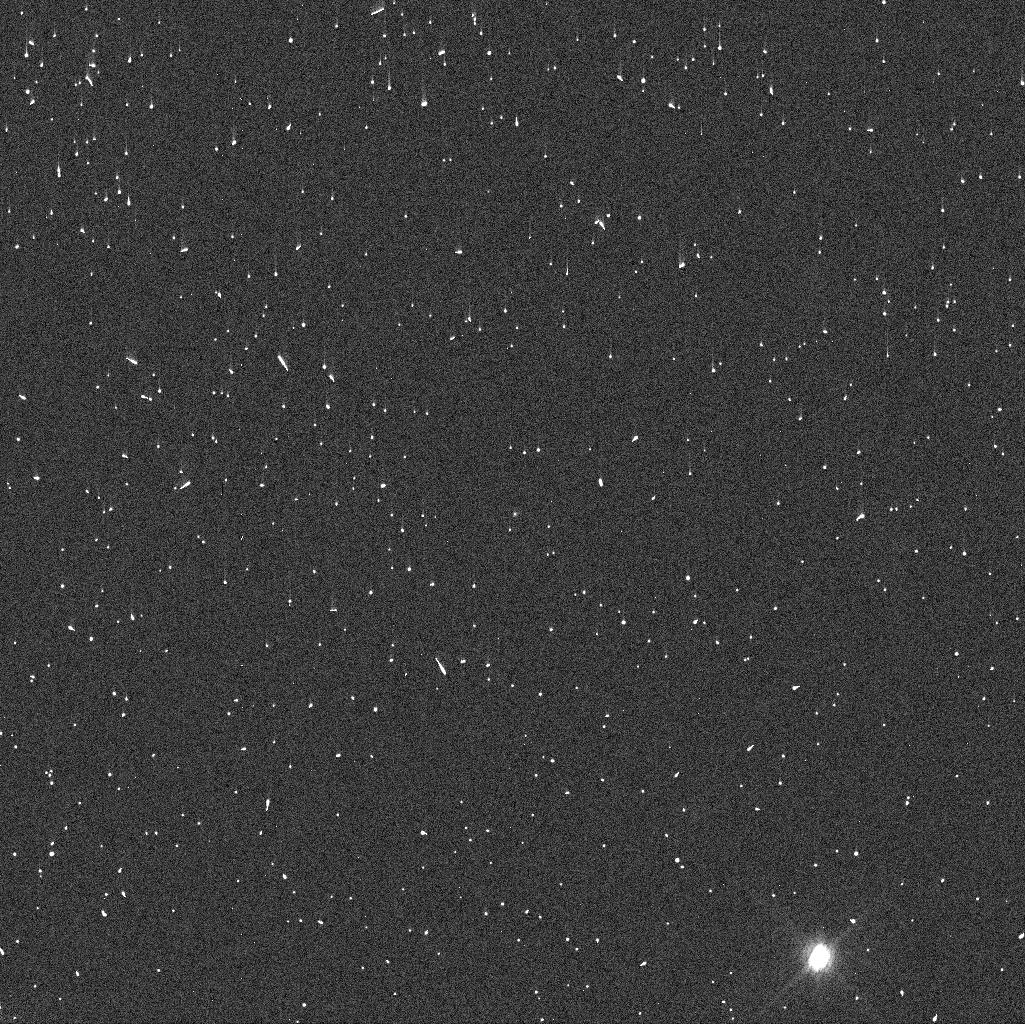
Target: 523449
Instrument: WFC3/UVIS
Filter: F775W
Exposure: 3 min
Observation ID: ieca21edq

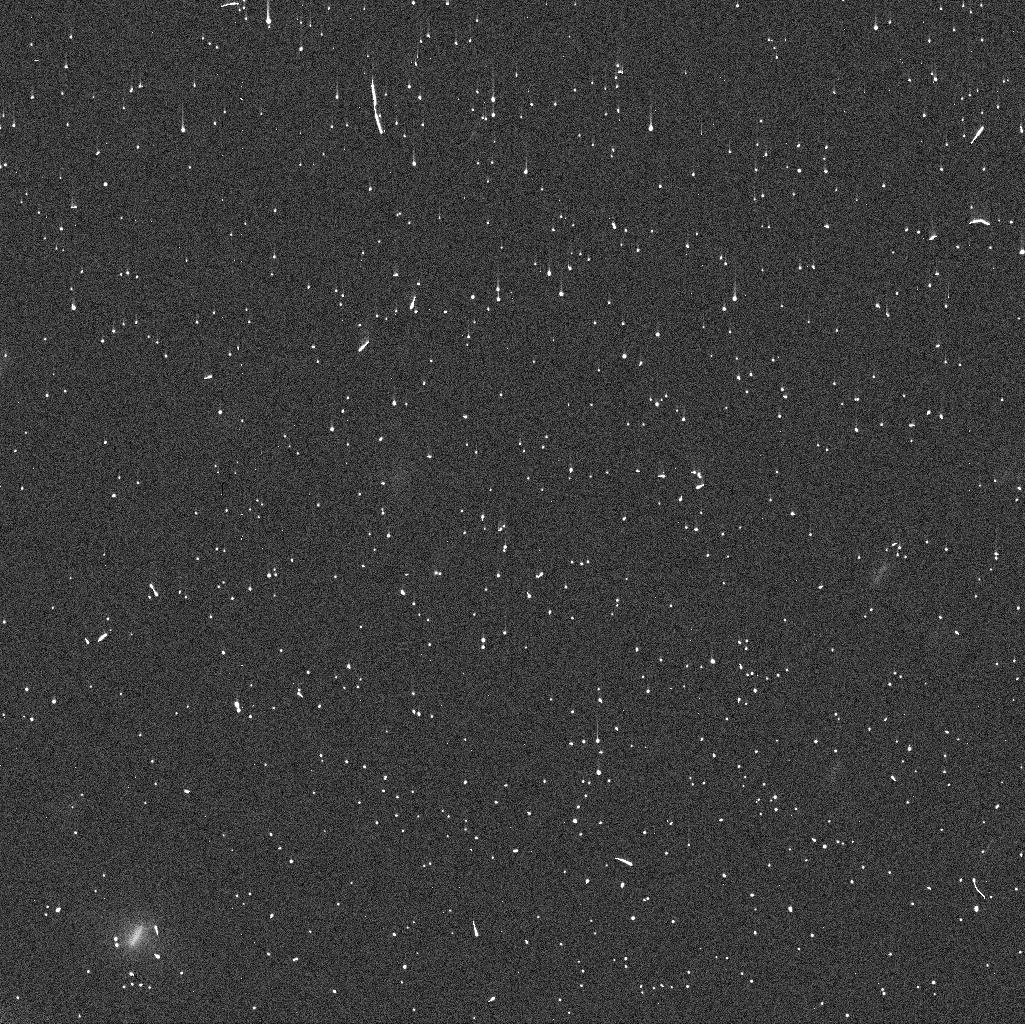
Target: 2016-CG266
Instrument: WFC3/UVIS
Filter: F625W
Exposure: 4 min
Observation ID: ieca33jtq

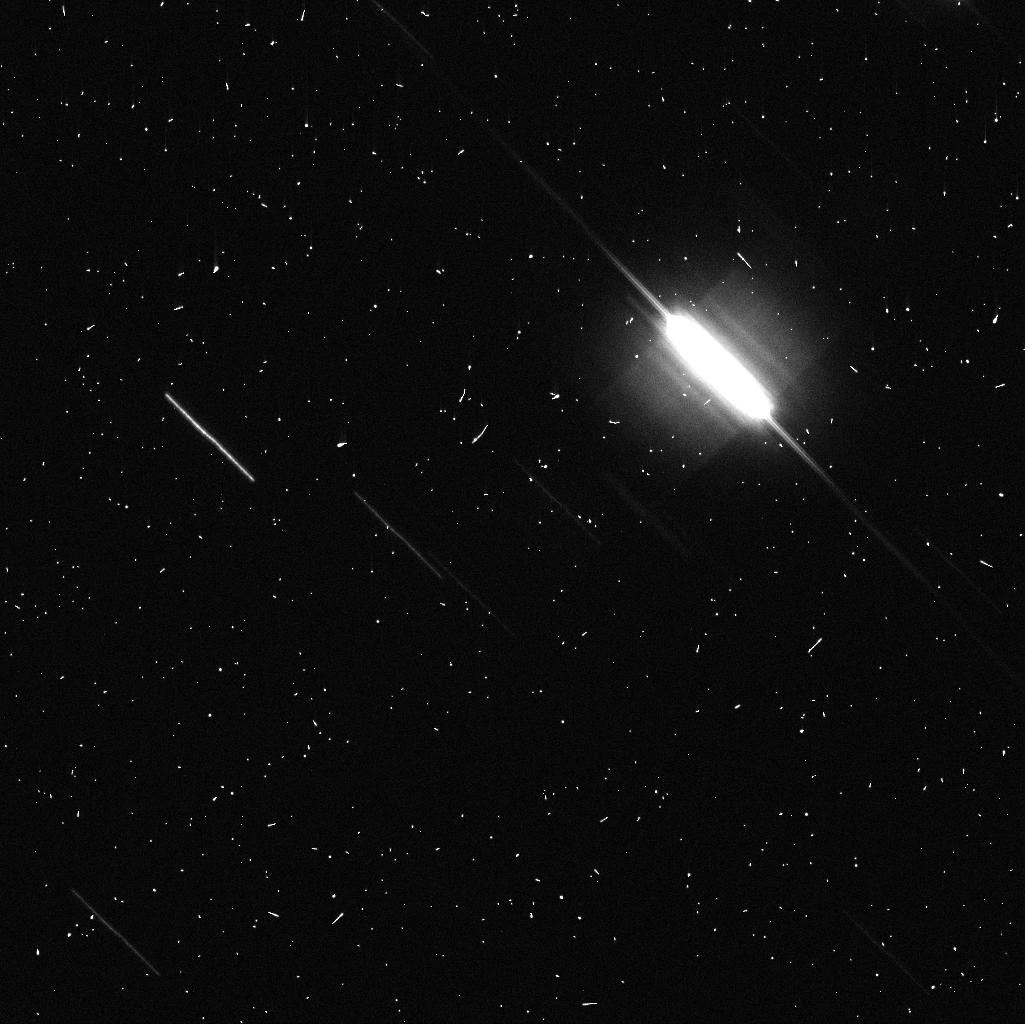
Target: 2009-WN87
Instrument: WFC3/UVIS
Filter: F775W
Exposure: 3 min
Observation ID: ieca20dnq

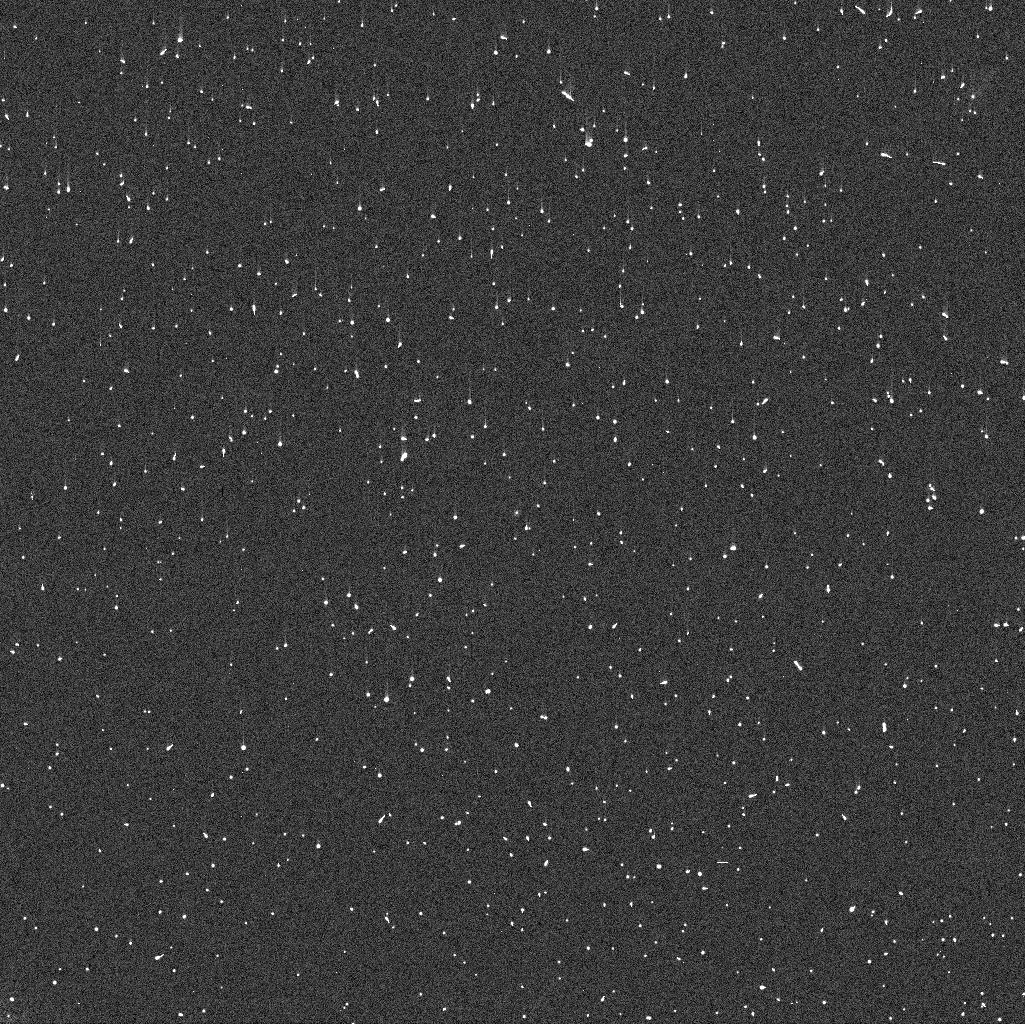
Target: 2014-BO19
Instrument: WFC3/UVIS
Filter: F775W
Exposure: 3 min
Observation ID: ieca16exq

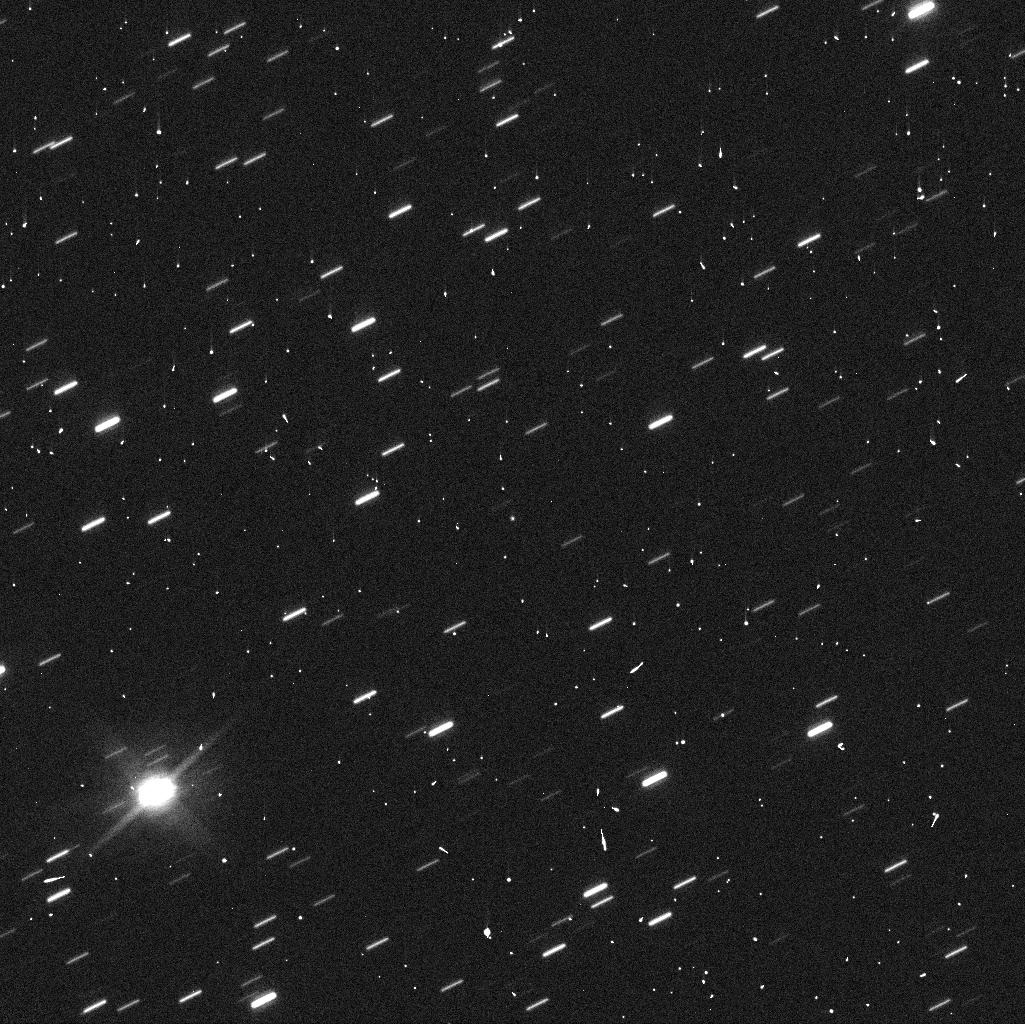
Target: 2014-OJ292
Instrument: WFC3/UVIS
Filter: F625W
Exposure: 2 min
Observation ID: ieca23a9q

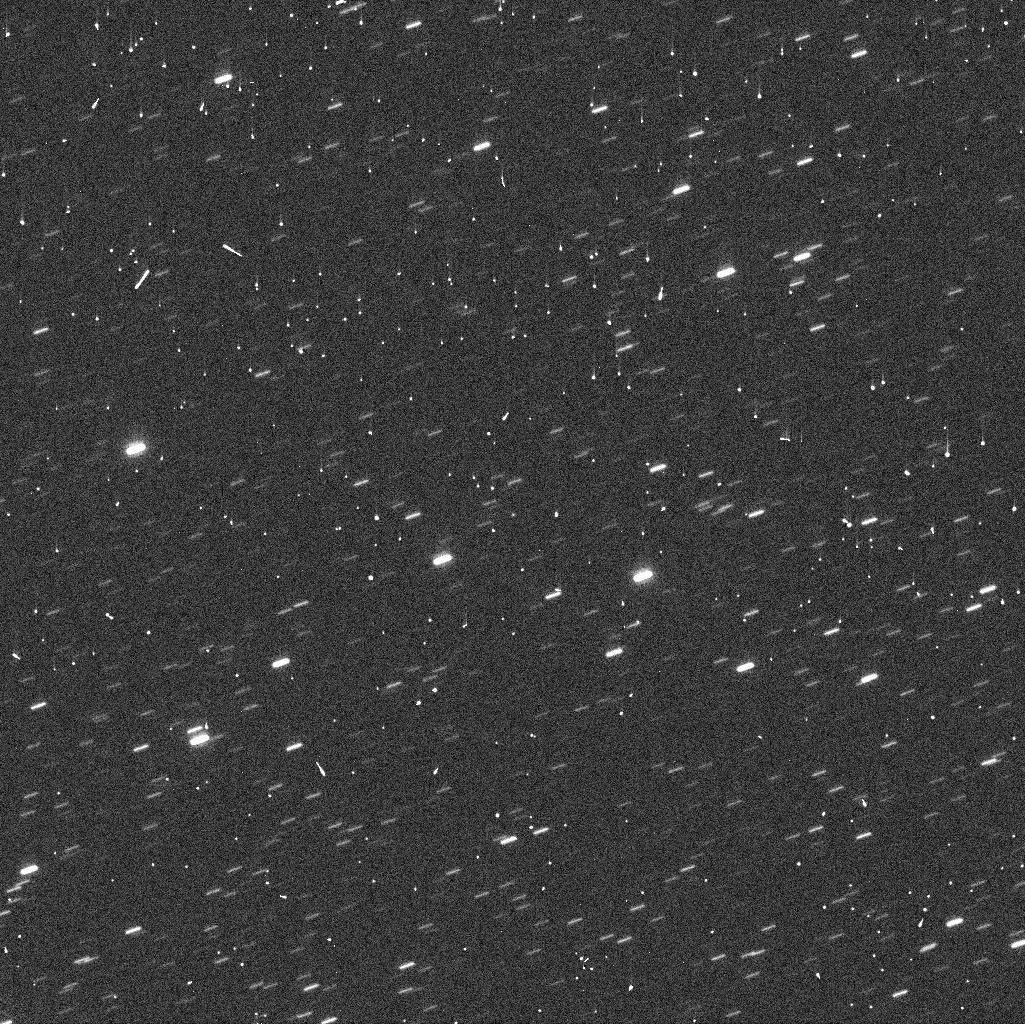
Target: 2012-GS3
Instrument: WFC3/UVIS
Filter: F625W
Exposure: 2 min
Observation ID: ieca27h2q

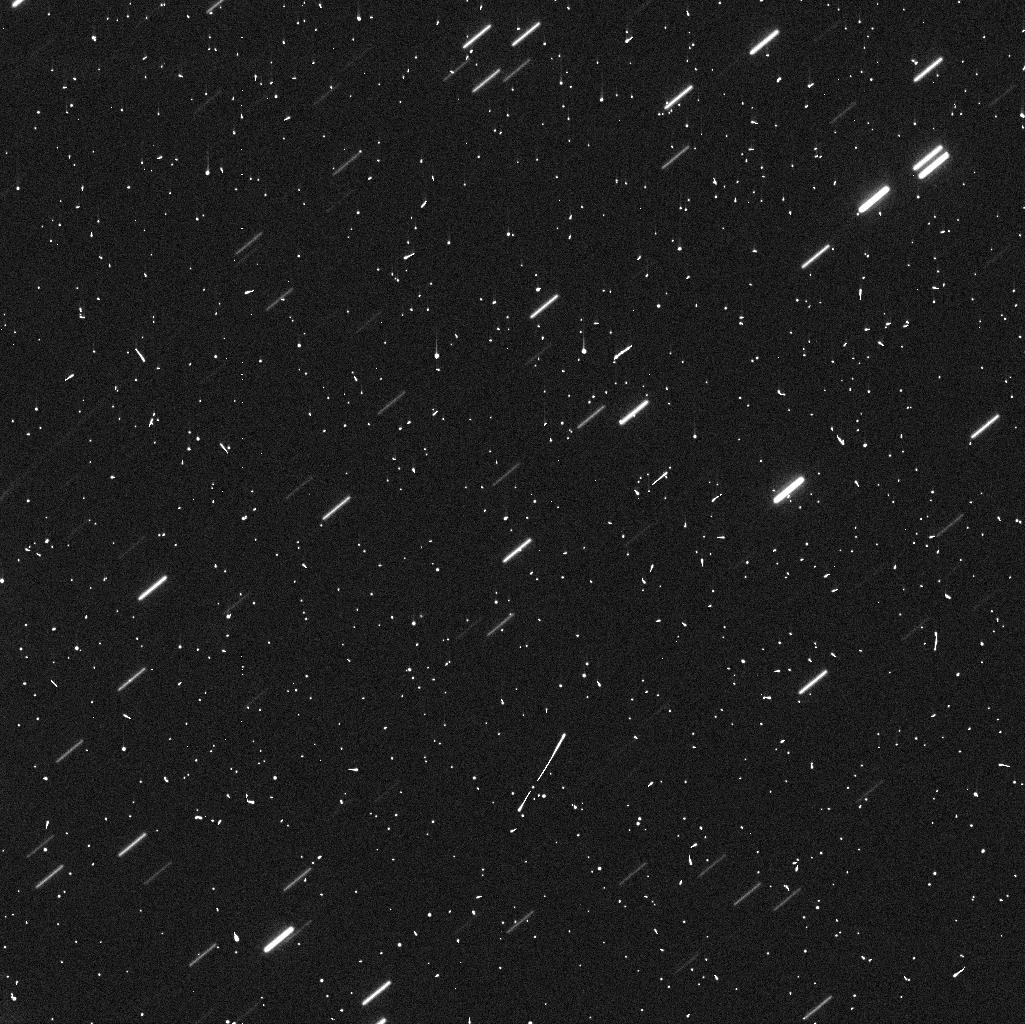
Target: 2011-DN20
Instrument: WFC3/UVIS
Filter: F625W
Exposure: 4 min
Observation ID: ieca35r4q

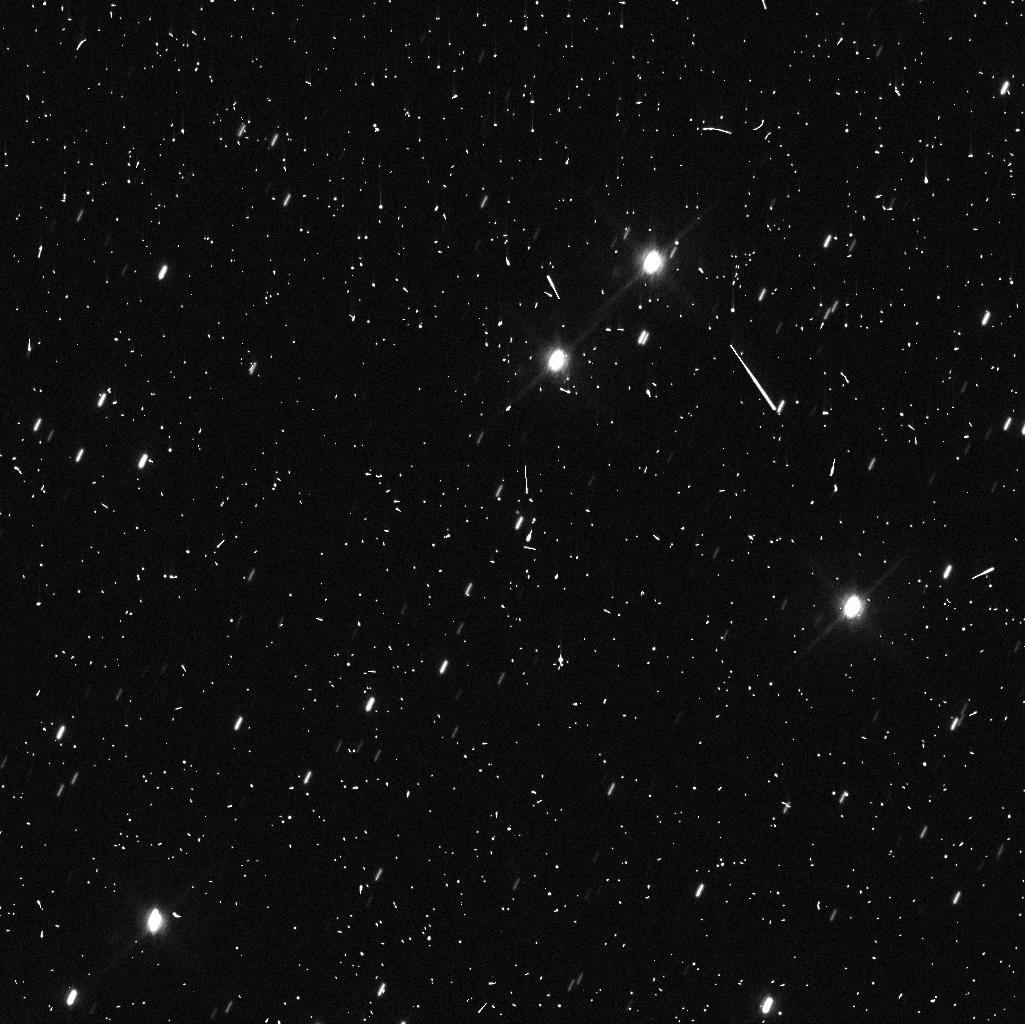
Target: 507147
Instrument: WFC3/UVIS
Filter: F625W
Exposure: 4 min
Observation ID: ieca34m9q

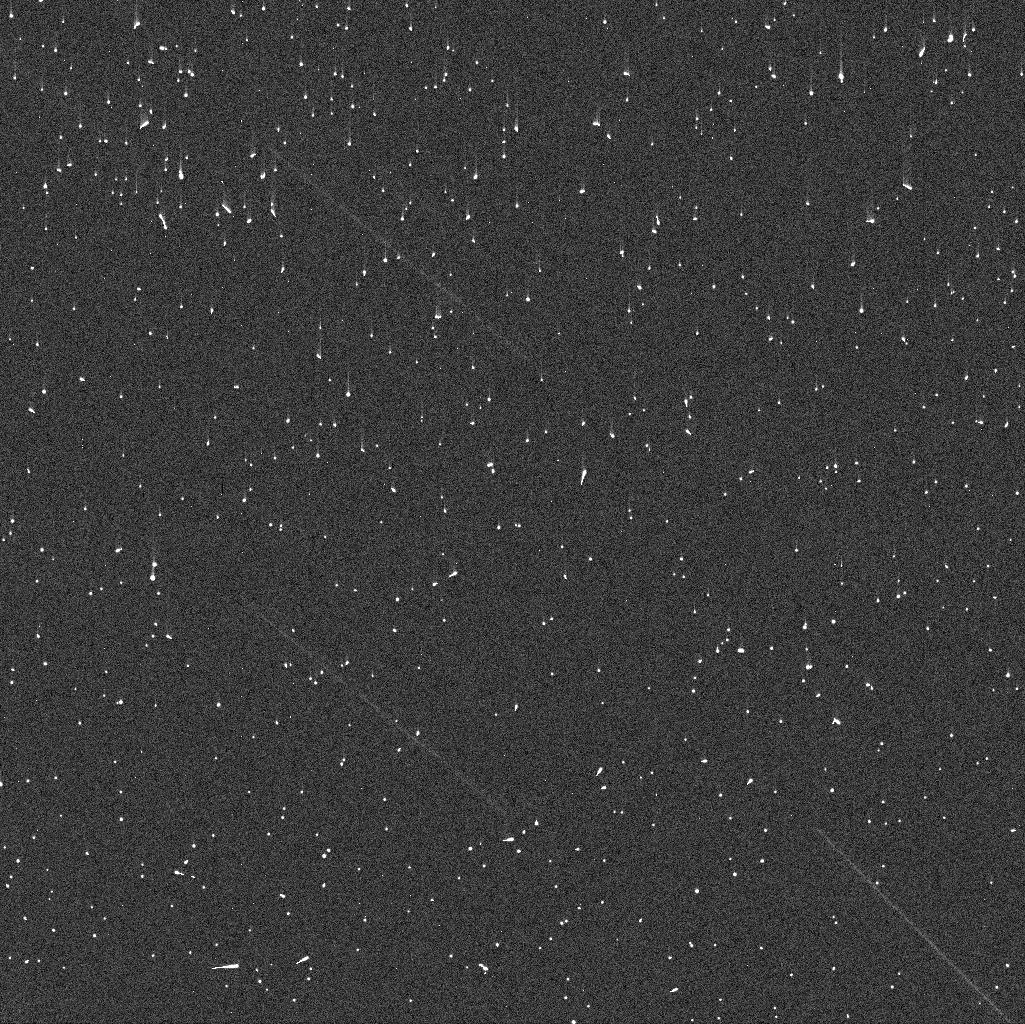
Target: 2014-TO7
Instrument: WFC3/UVIS
Filter: F775W
Exposure: 3 min
Observation ID: ieca18l8q

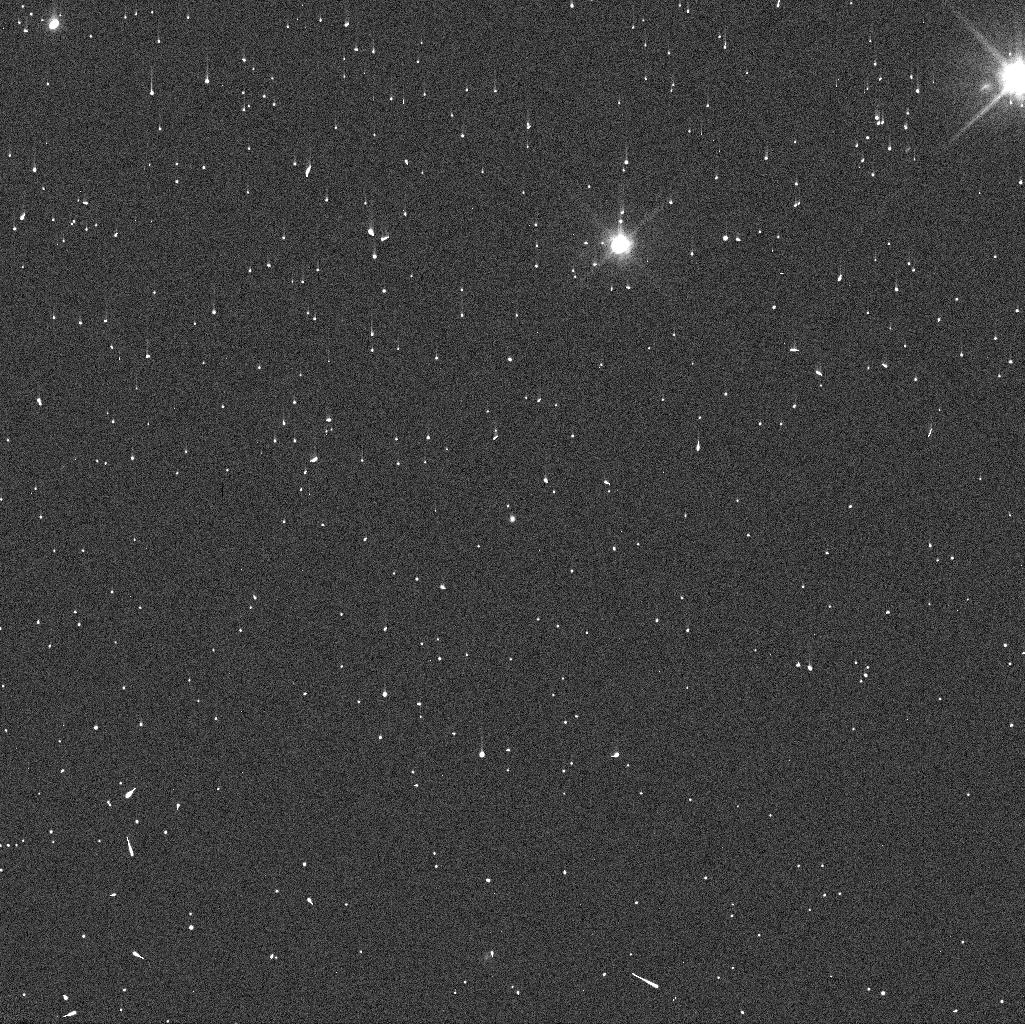
Target: 493506
Instrument: WFC3/UVIS
Filter: F625W
Exposure: 2 min
Observation ID: ieca17emq

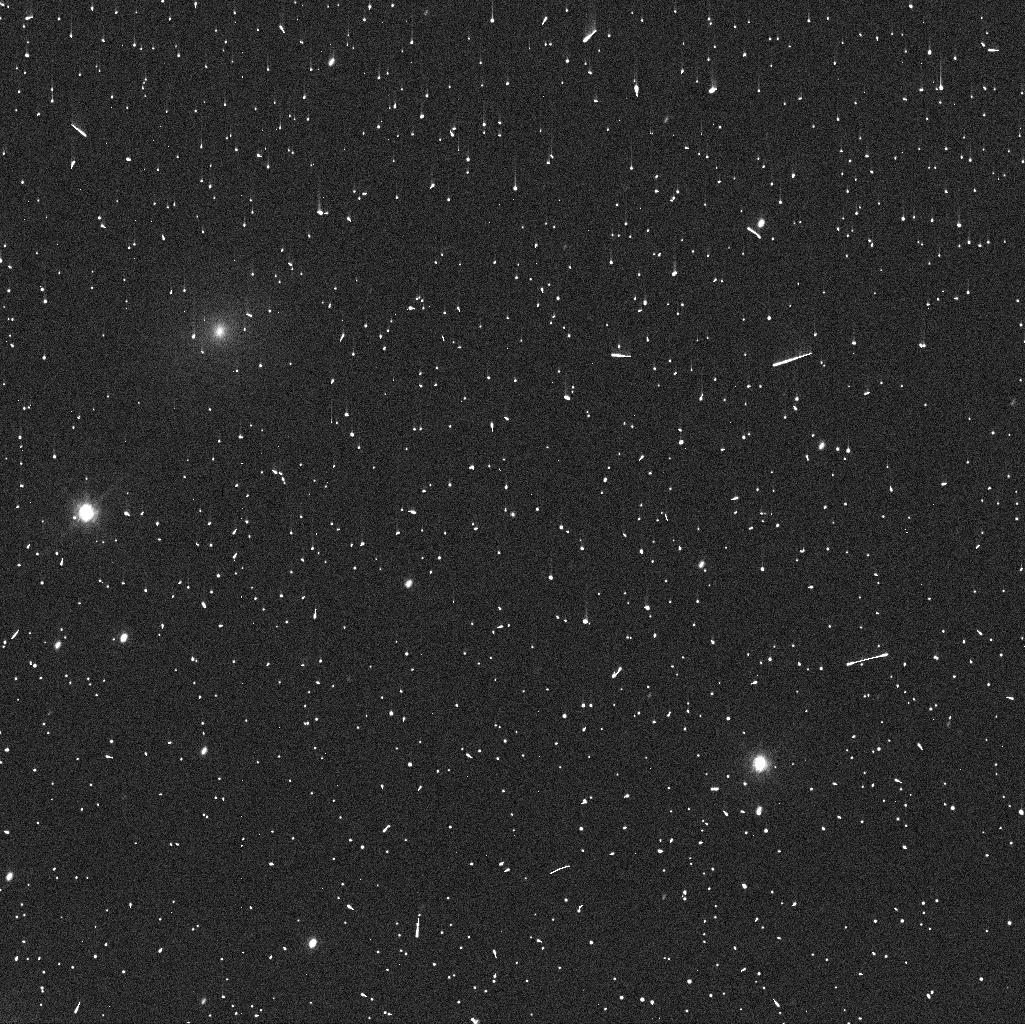
Target: 2015-RL192
Instrument: WFC3/UVIS
Filter: F625W
Exposure: 4 min
Observation ID: ieca31rhq

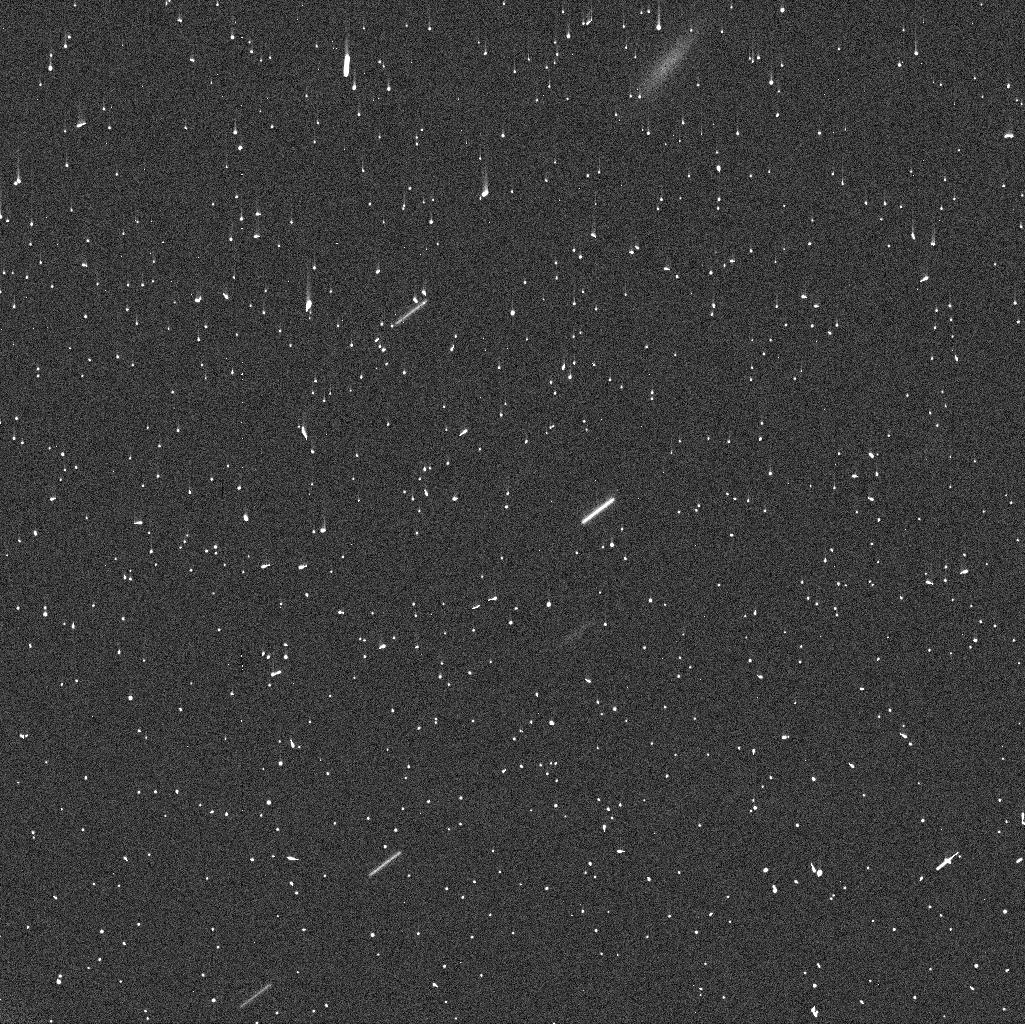
Target: 2015-BN521
Instrument: WFC3/UVIS
Filter: F625W
Exposure: 4 min
Observation ID: ieca30tkq

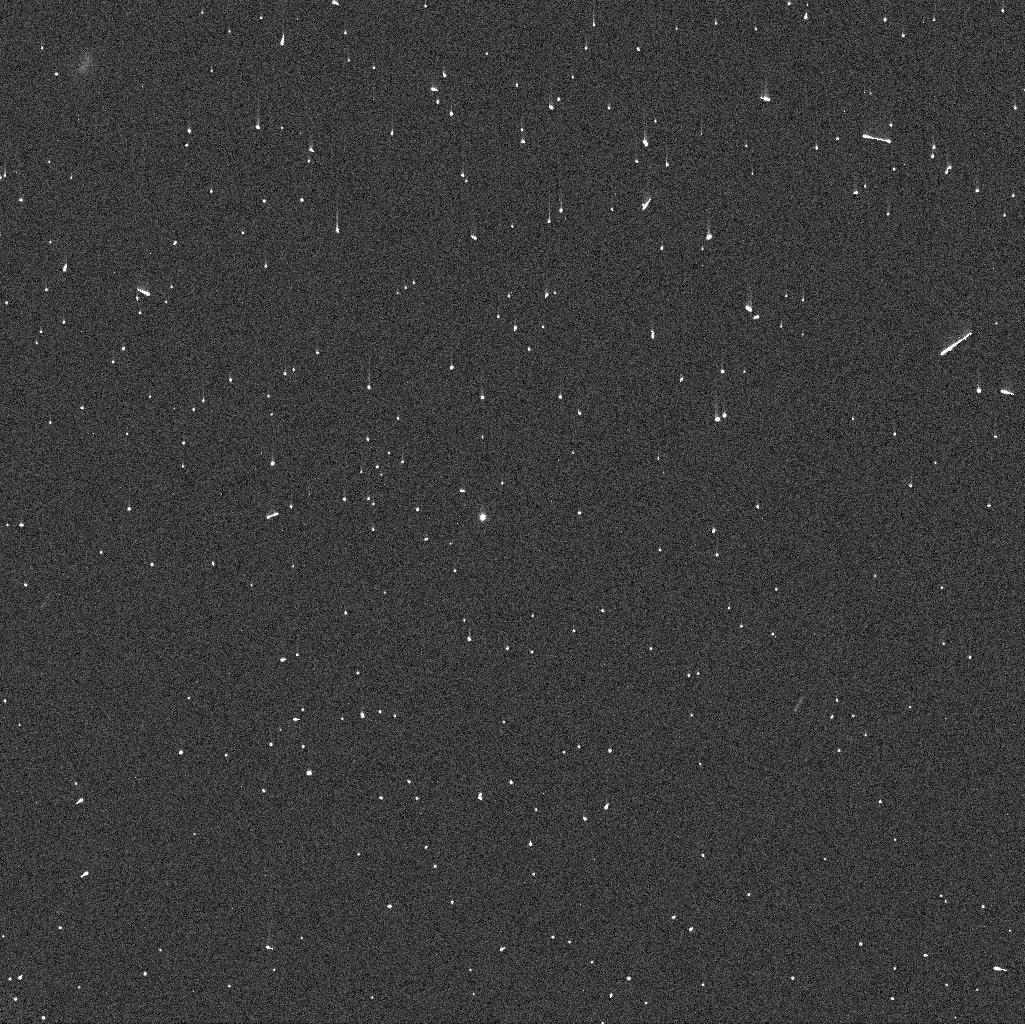
Target: 30764
Instrument: WFC3/UVIS
Filter: F475W
Exposure: 2 min
Observation ID: ieca02e9q

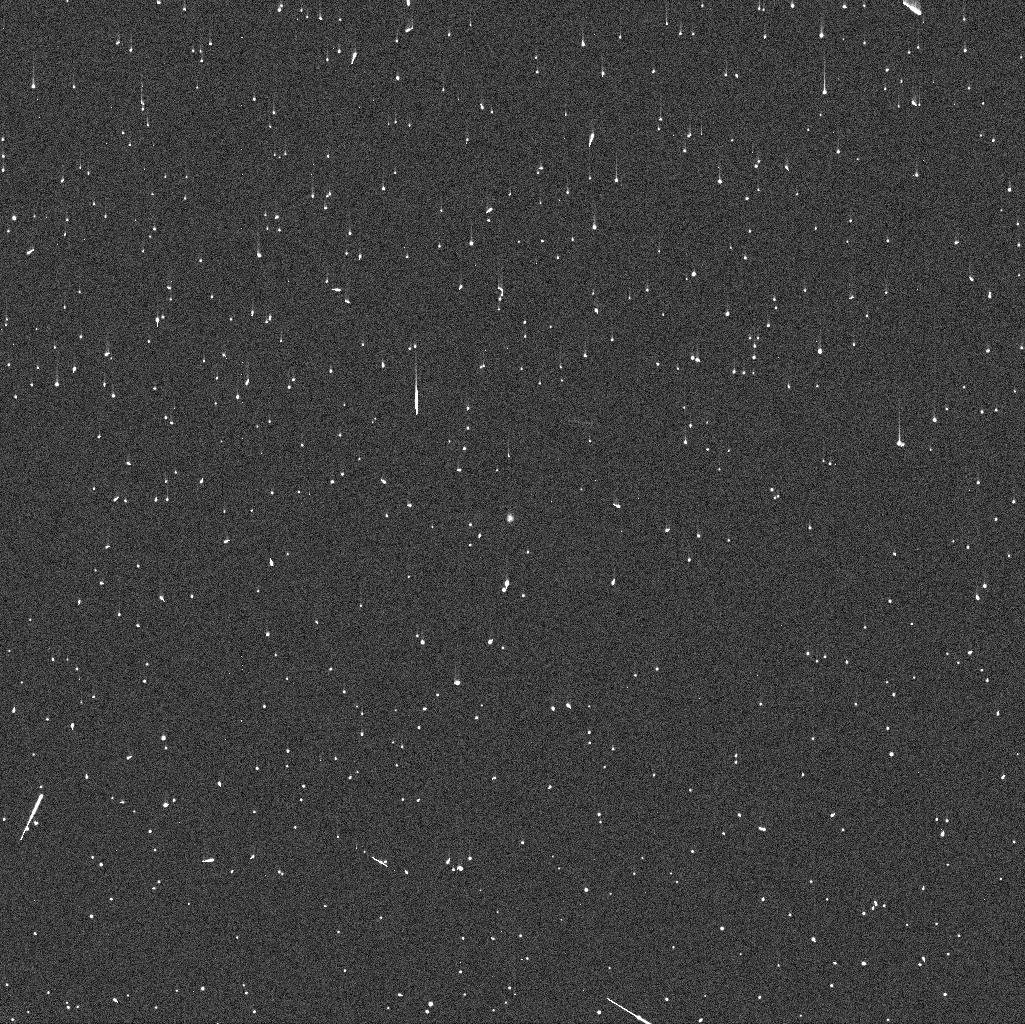
Target: 372326
Instrument: WFC3/UVIS
Filter: F775W
Exposure: 3 min
Observation ID: ieca11suq

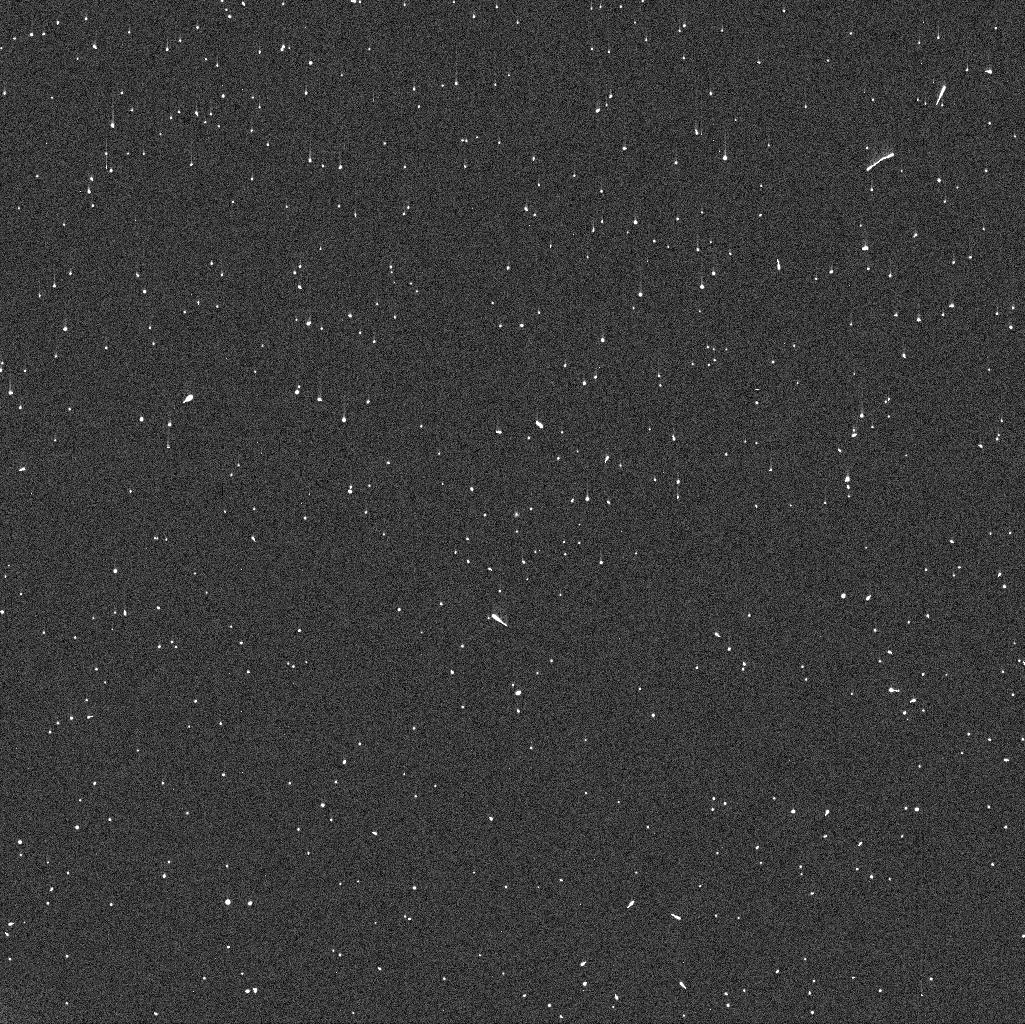
Target: 2014-BO19
Instrument: WFC3/UVIS
Filter: F625W
Exposure: 2 min
Observation ID: ieca16evq

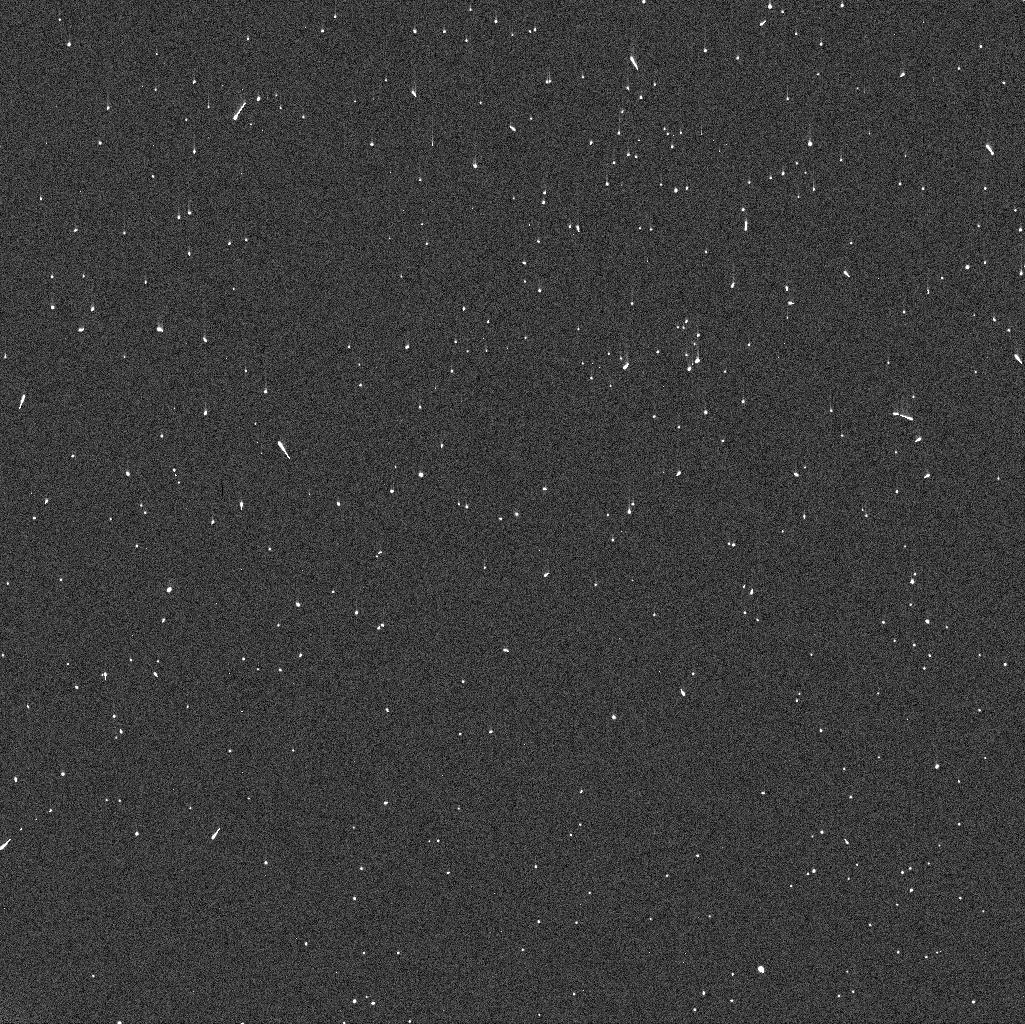
Target: 2014-BO19
Instrument: WFC3/UVIS
Filter: F475W
Exposure: 2 min
Observation ID: ieca16erq

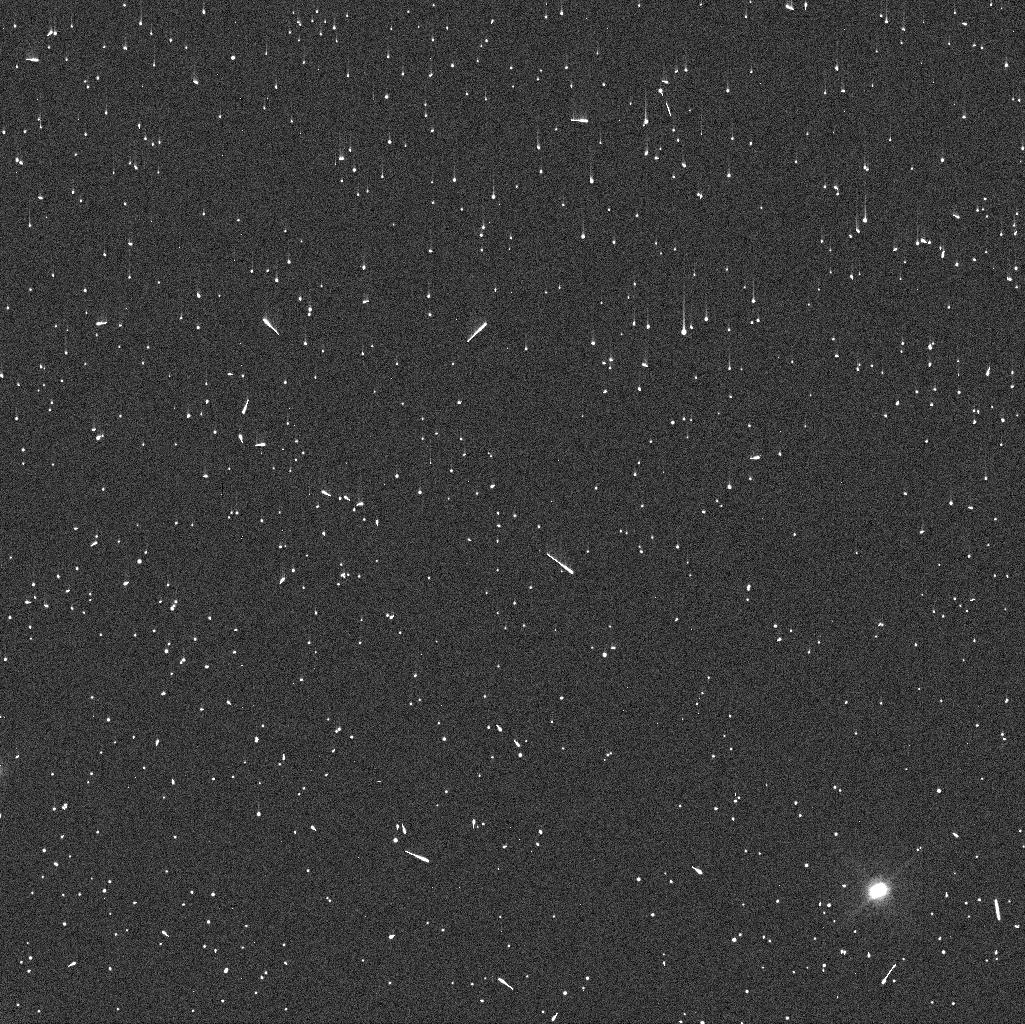
Target: 523449
Instrument: WFC3/UVIS
Filter: F475W
Exposure: 2 min
Observation ID: ieca21e3q

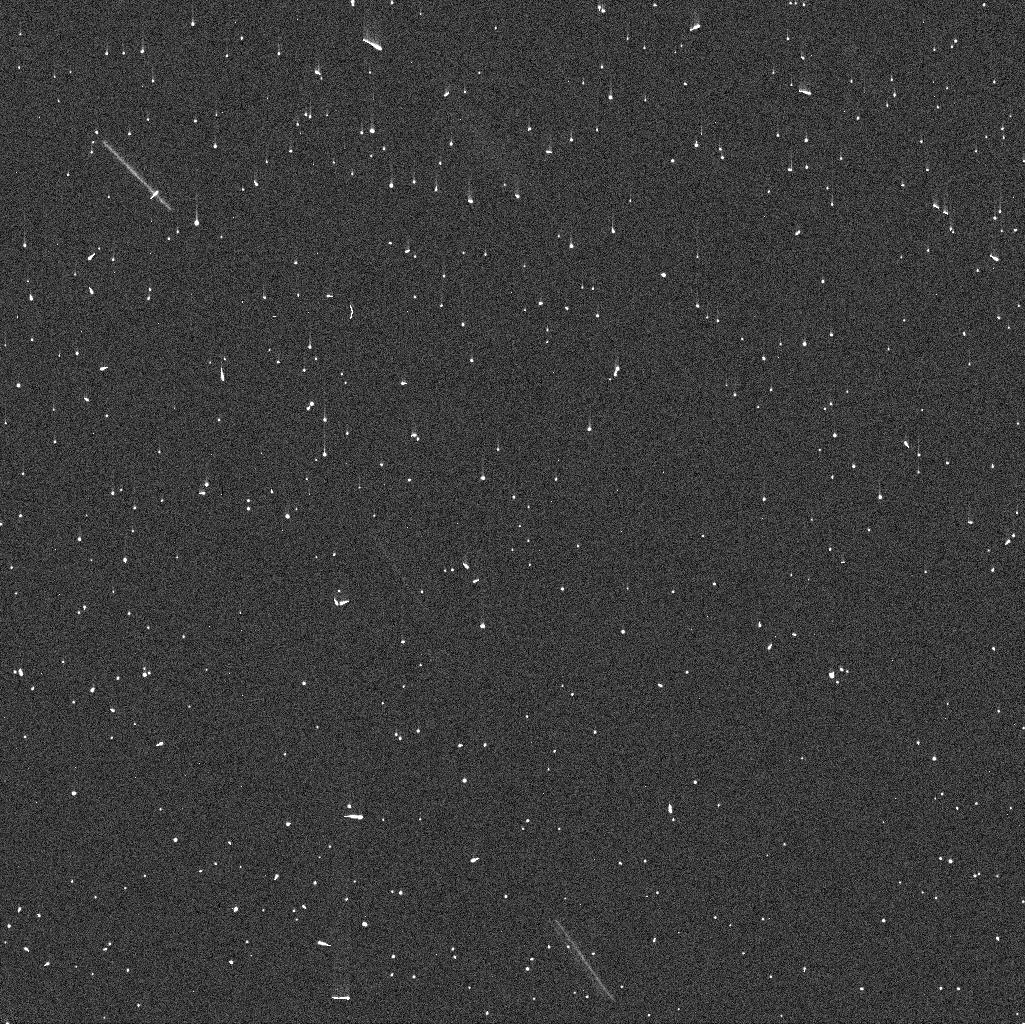
Target: 30764
Instrument: WFC3/UVIS
Filter: F775W
Exposure: 2 min
Observation ID: ieca02eeq

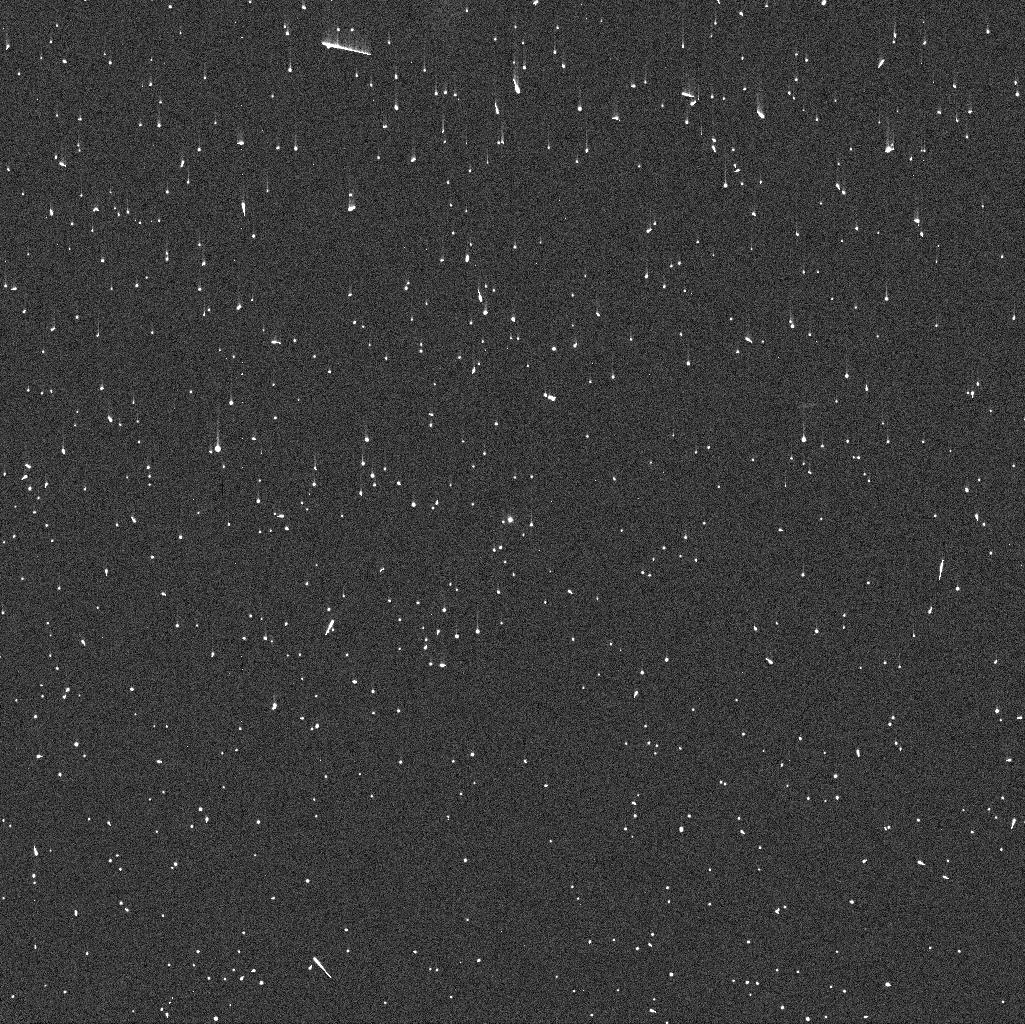
Target: 372326
Instrument: WFC3/UVIS
Filter: F475W
Exposure: 2 min
Observation ID: ieca11soq

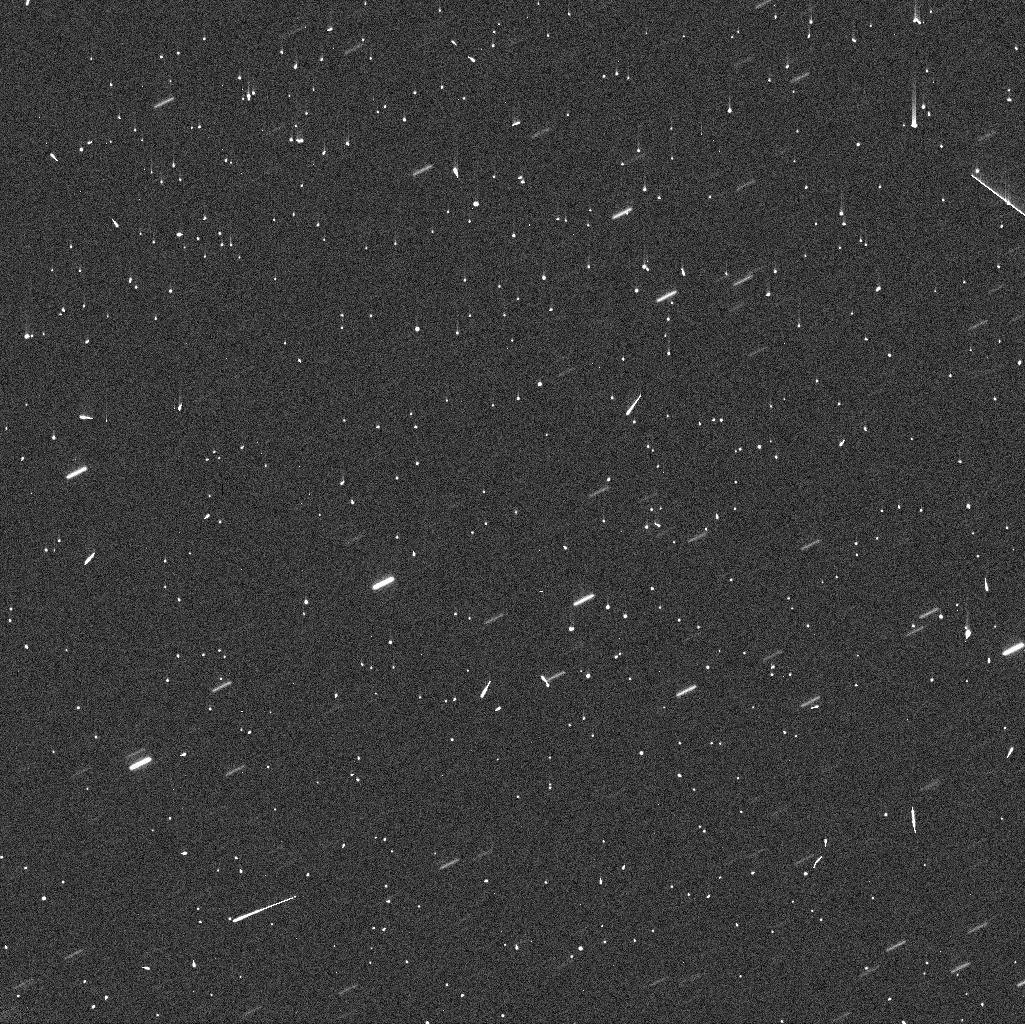
Target: 2012-GS3
Instrument: WFC3/UVIS
Filter: F475W
Exposure: 2 min
Observation ID: ieca27gzq

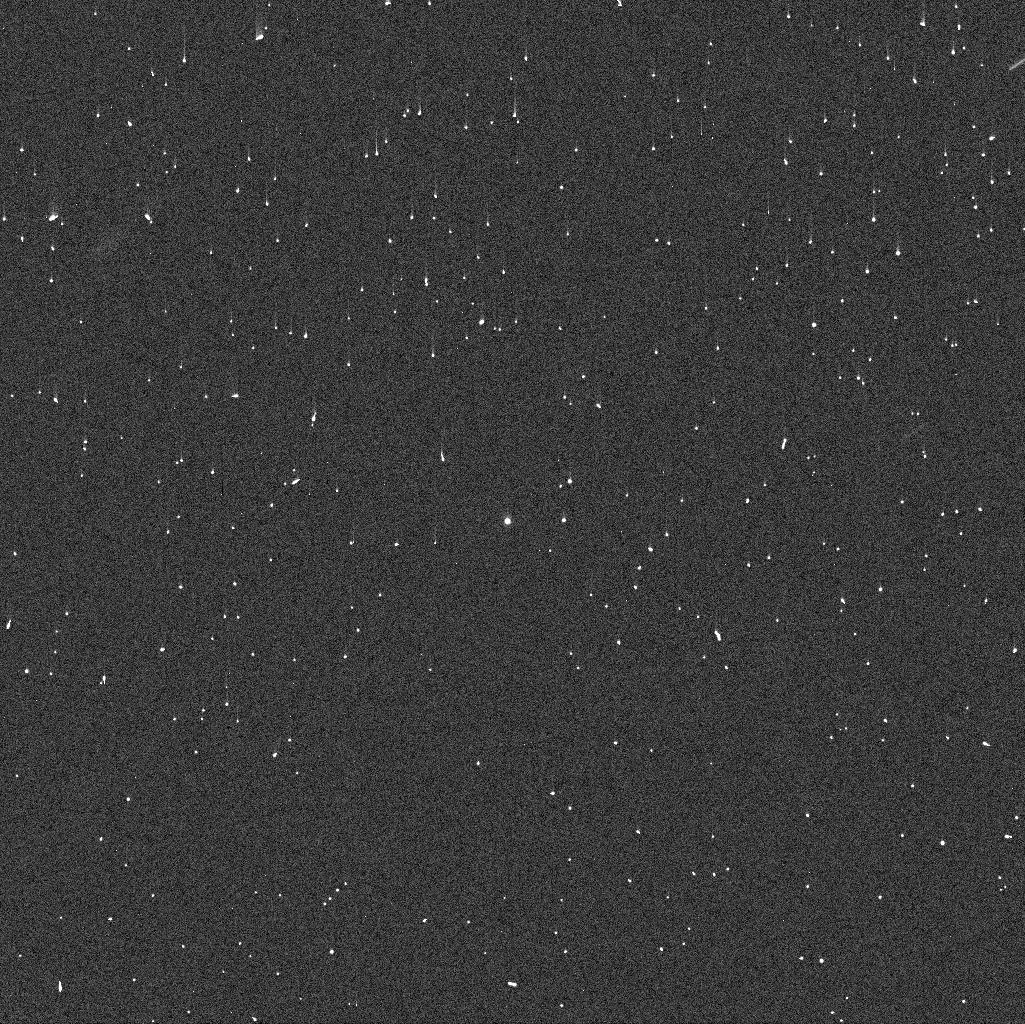
Target: 2014-TO7
Instrument: WFC3/UVIS
Filter: F625W
Exposure: 2 min
Observation ID: ieca18l3q

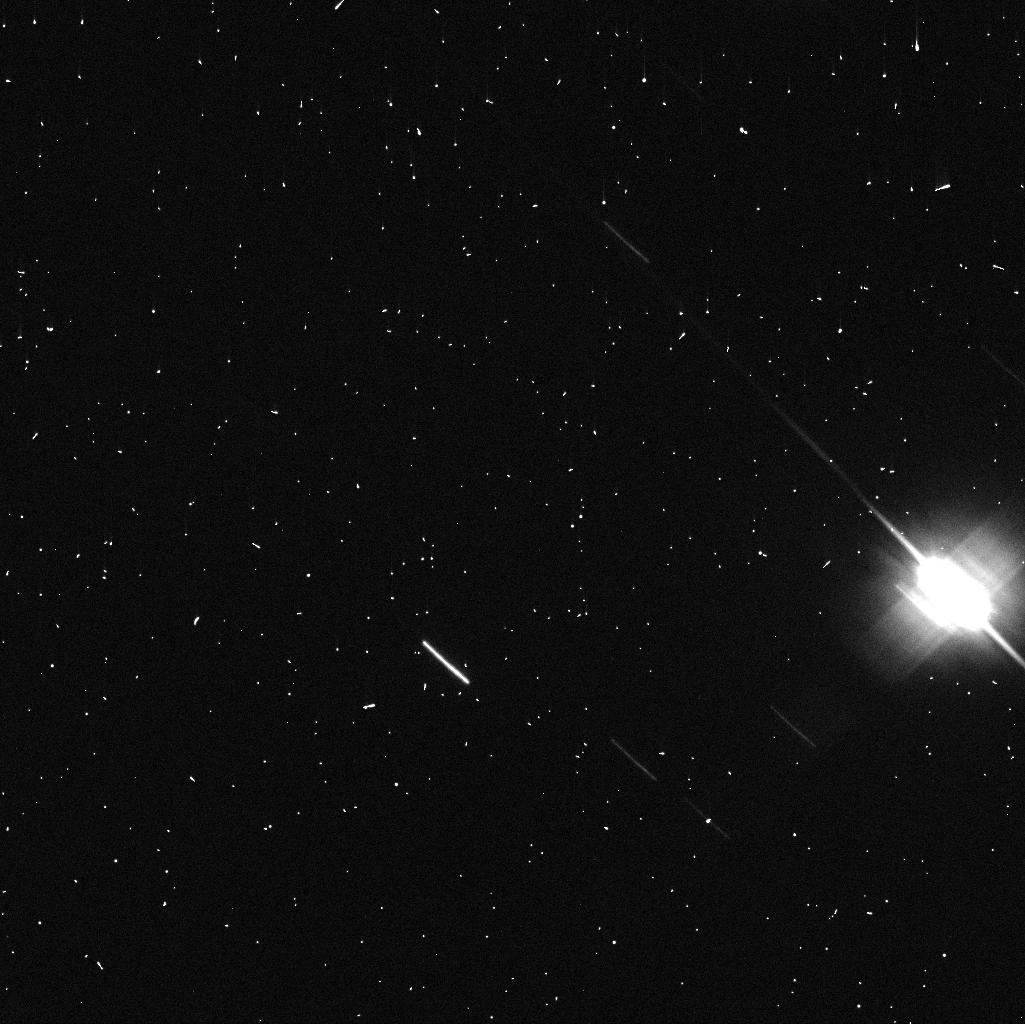
Target: 2009-WN87
Instrument: WFC3/UVIS
Filter: F625W
Exposure: 2 min
Observation ID: ieca20dlq

Quasi-Hildas Objects: The Missing Link Between The Hildas and Centaurs Populations (PI: De Pra, Mario Nascimento)

The goal of this project is to probe the nature and origin of the Hilda asteroids, a population of small bodies with orbits in stable mean-motion resonance with Jupiter. We will accomplish this objective by observing and characterizing the physical properties of quasi-Hilda objects, an unstable population hidden among the Hildas.We selected observational targets based on the dynamical study of objects close to Hilda region. Our analysis show that these quasi-Hilda objects are probable Centaur interlopers that migrated inward, temporally residing near the Hildas. We will monitor these objects for low-level activity and acquire their optical colors. Comparison between properties of these groups will provide valuable information about the surface of evolution of Centaurs when placed in a Hilda environment, which will enable us to distinguish if Hildas and Centaurs can share a similar origin, as proposed by dynamical models for the formation and evolution of the solar system.